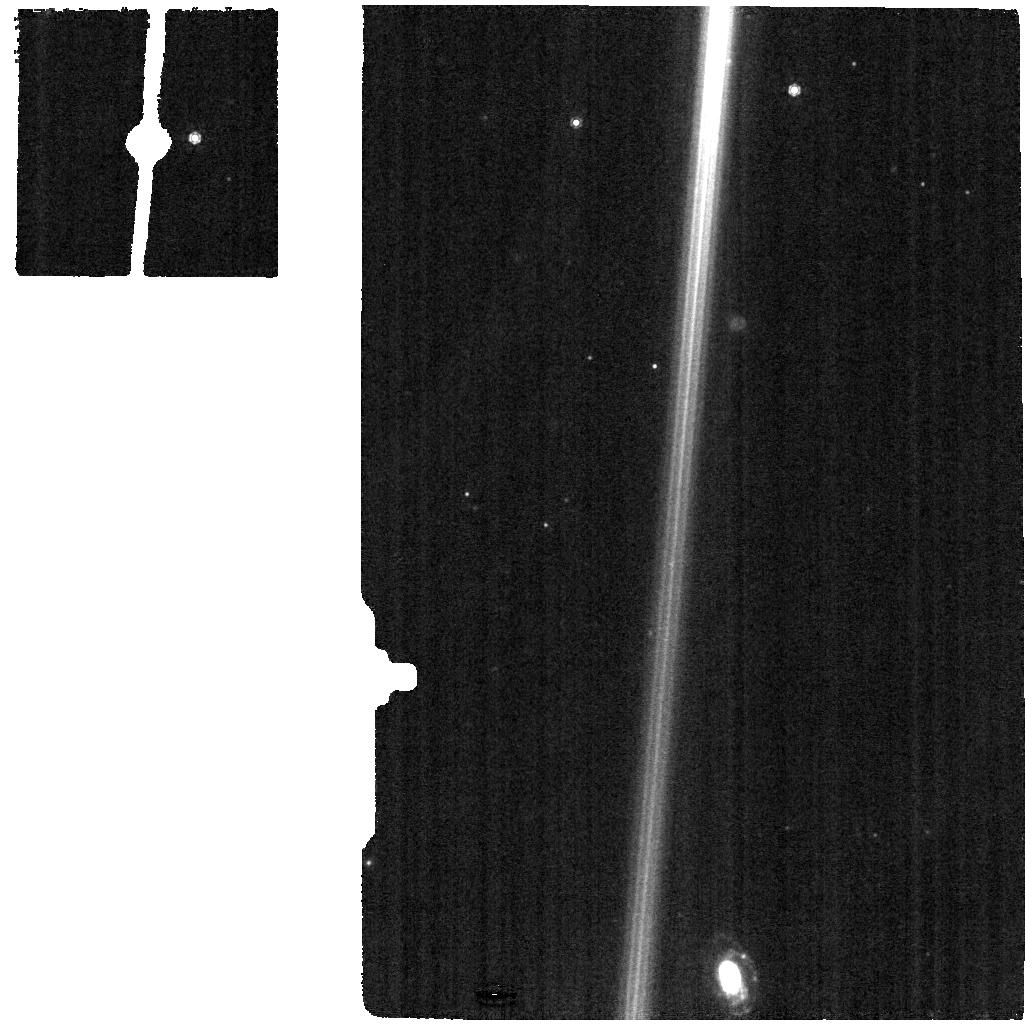
Target: HD-44179-BKG
Instrument: MIRI
Filter: F1000W
Exposure: 4 min
Observation ID: jw05749-o005_t005_miri_f1000w

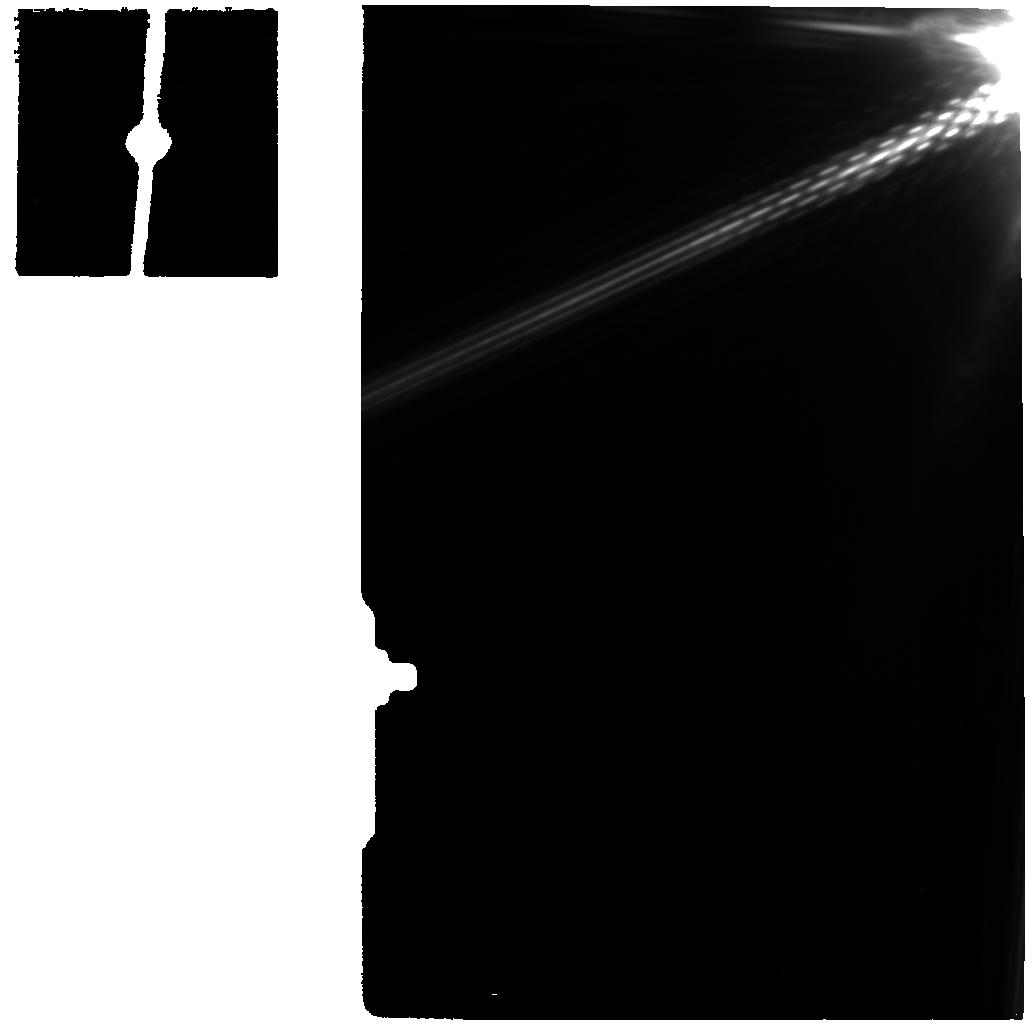
Target: HD-44179-GO1
Instrument: MIRI
Filter: F1130W
Exposure: 4 min
Observation ID: jw05749-o001_t001_miri_f1130w

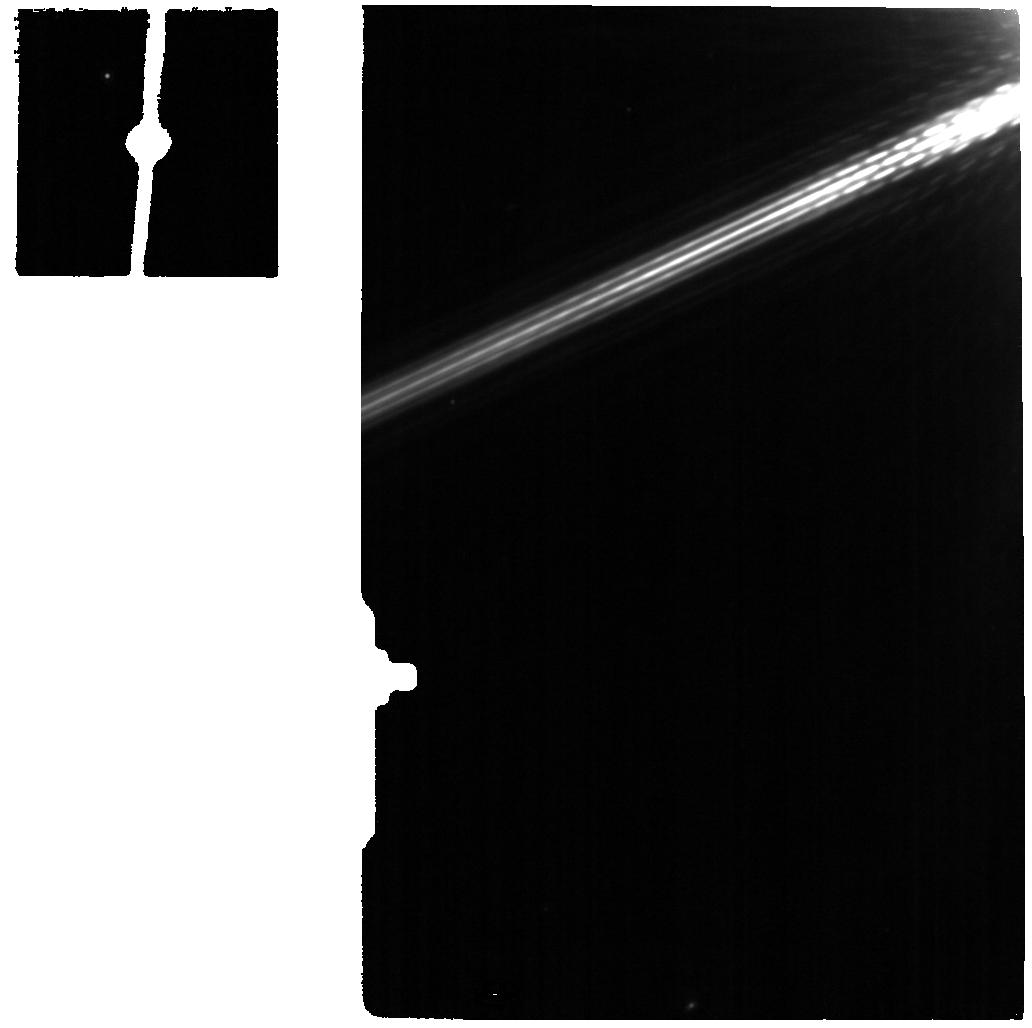
Target: HD-44179-P1
Instrument: MIRI
Filter: F1130W
Exposure: 4 min
Observation ID: jw05749-o002_t002_miri_f1130w

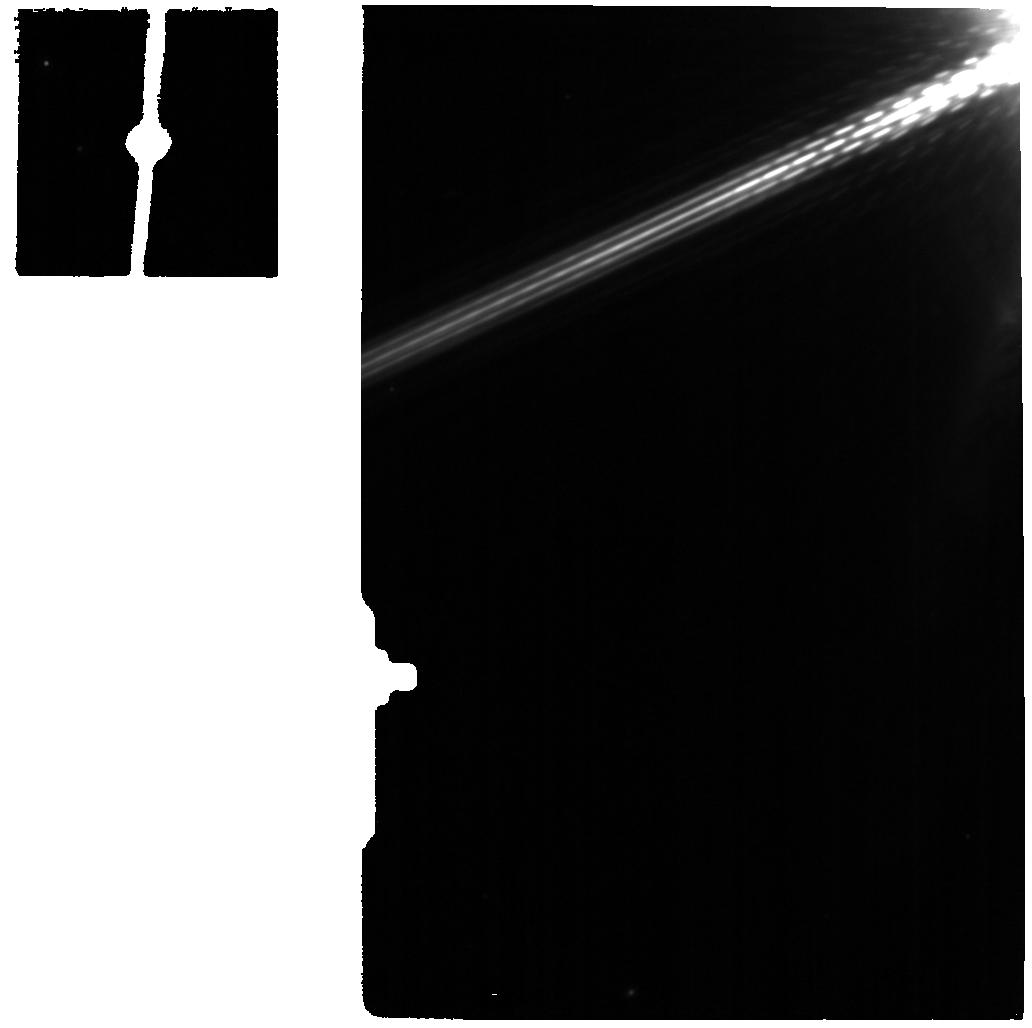
Target: HD-44179-P3
Instrument: MIRI
Filter: F1130W
Exposure: 4 min
Observation ID: jw05749-o004_t004_miri_f1130w

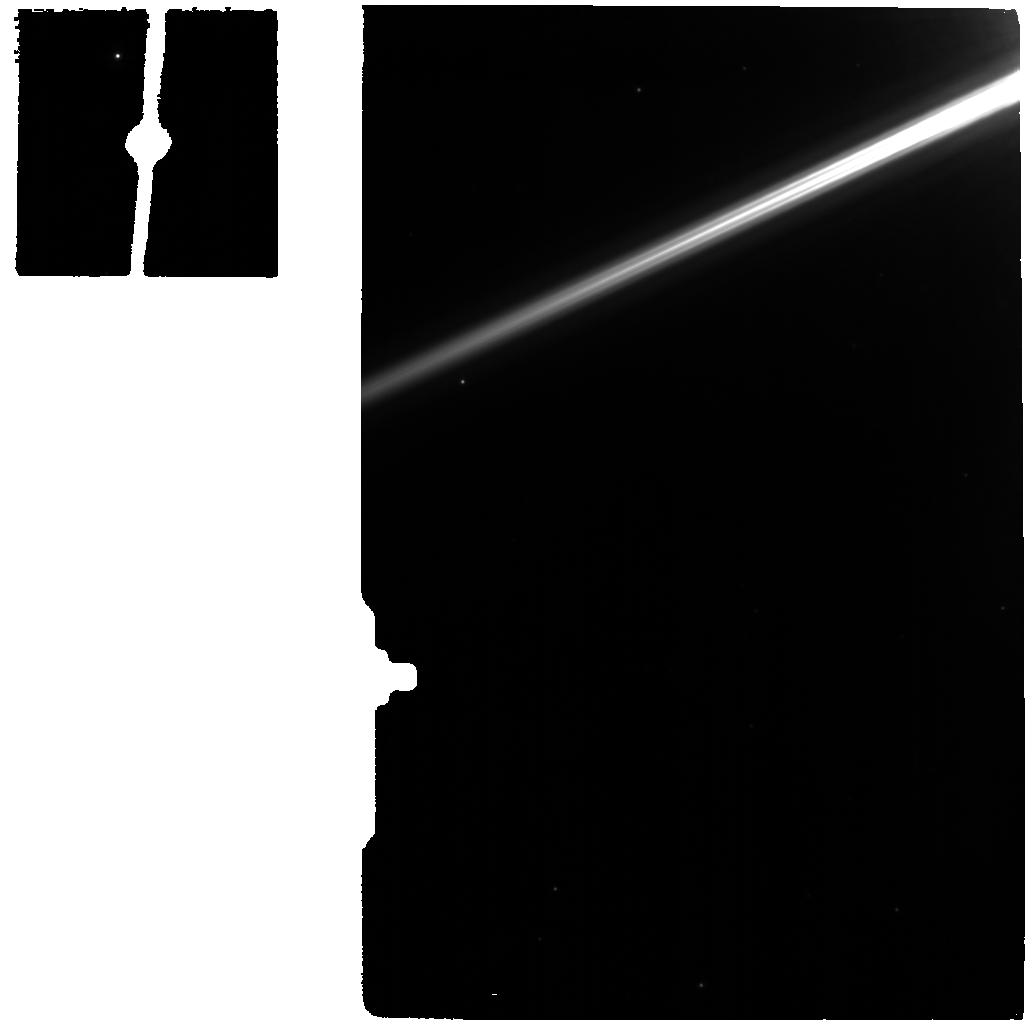
Target: HD-44179-P2
Instrument: MIRI
Filter: F770W
Exposure: 4 min
Observation ID: jw05749-o003_t003_miri_f770w

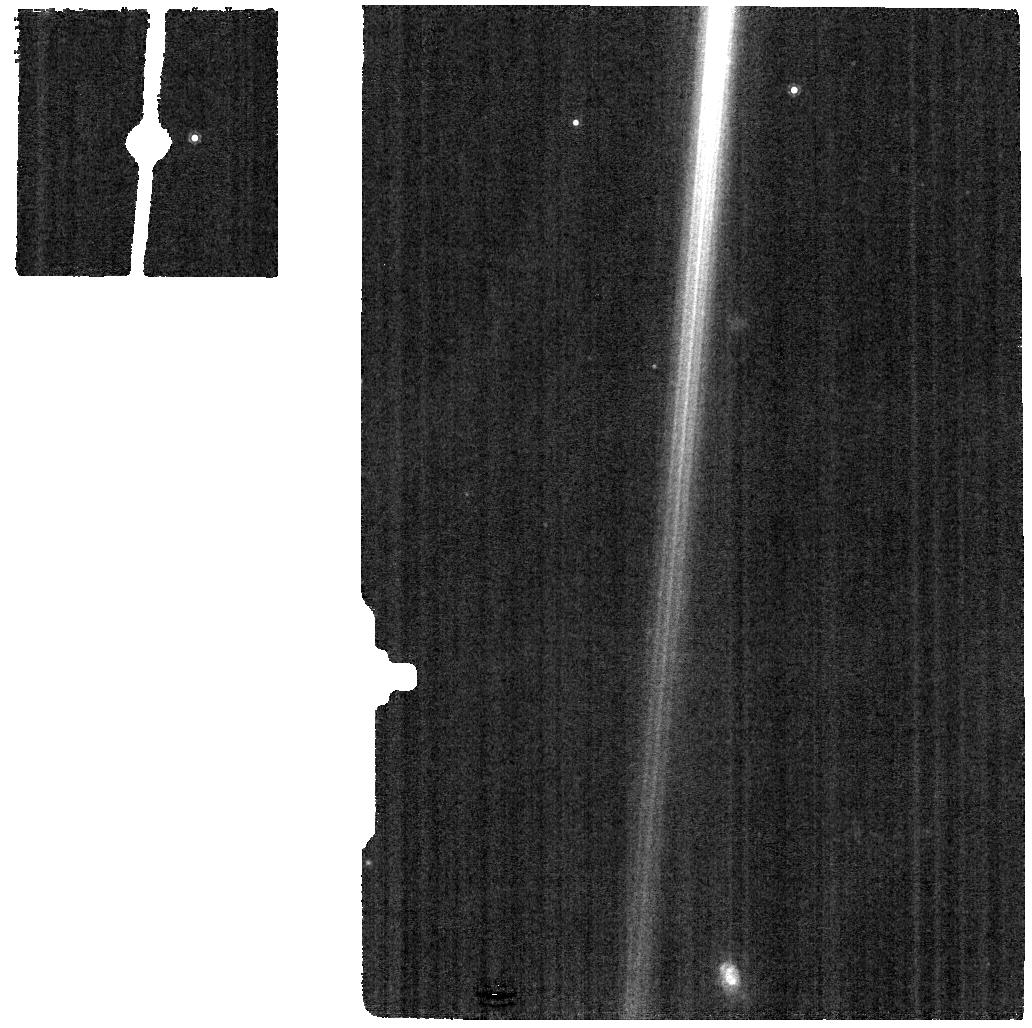
Target: HD-44179-BKG
Instrument: MIRI
Filter: F1130W
Exposure: 4 min
Observation ID: jw05749-o005_t005_miri_f1130w

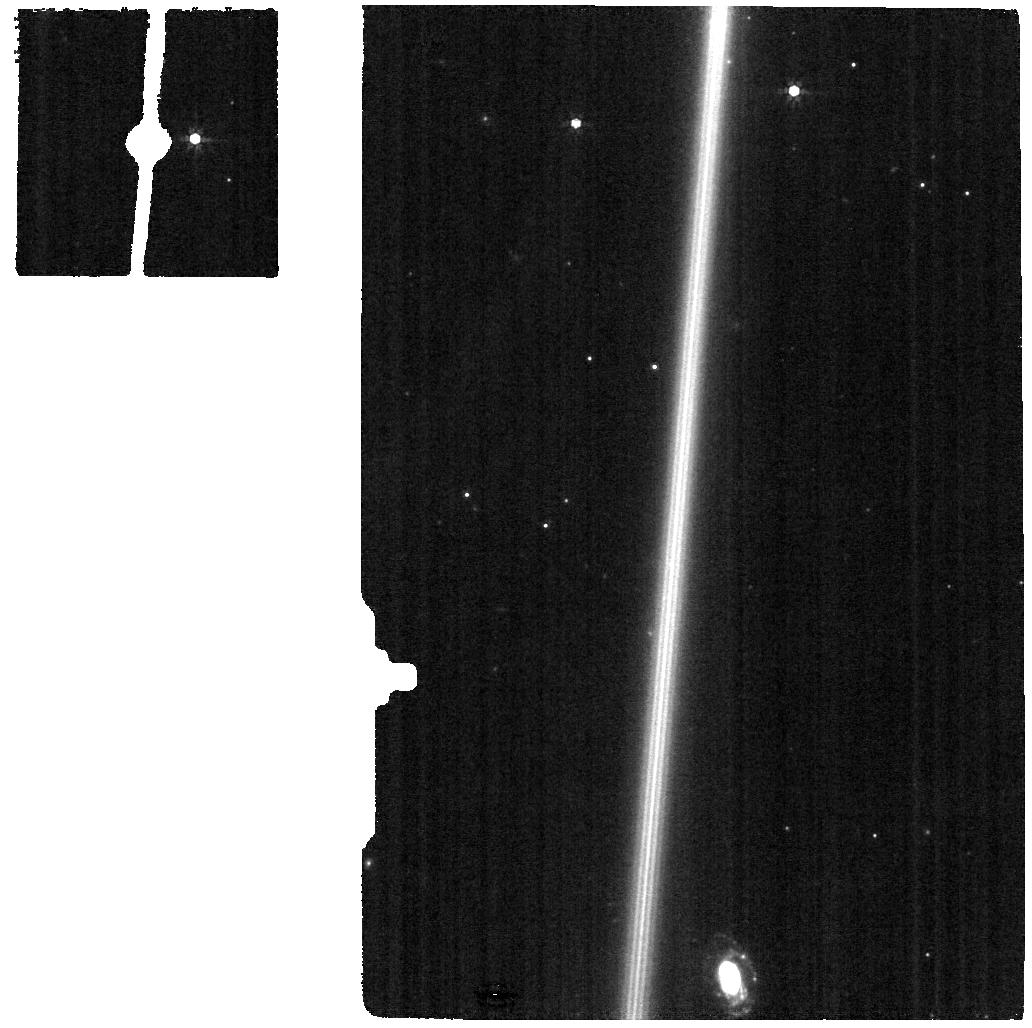
Target: HD-44179-BKG
Instrument: MIRI
Filter: F770W
Exposure: 4 min
Observation ID: jw05749-o005_t005_miri_f770w

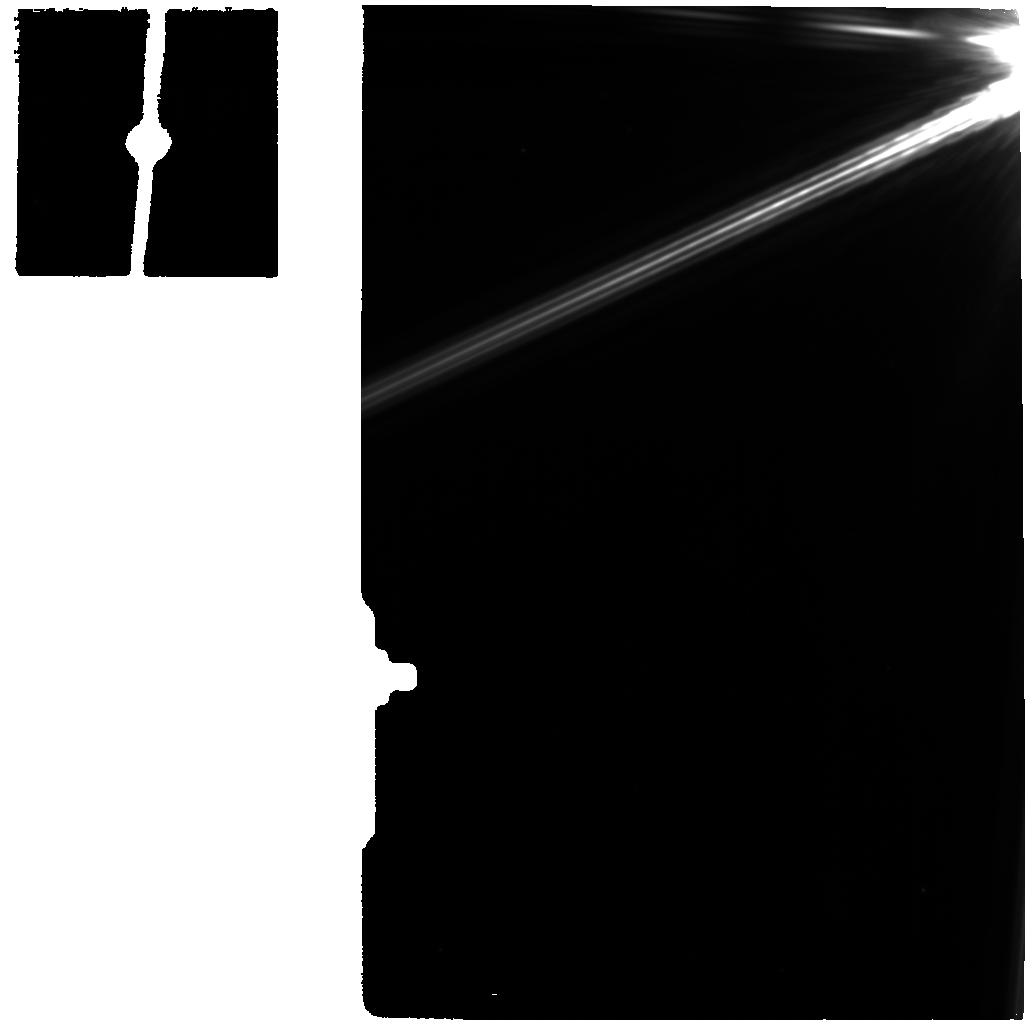
Target: HD-44179-GO1
Instrument: MIRI
Filter: F1000W
Exposure: 4 min
Observation ID: jw05749-o001_t001_miri_f1000w

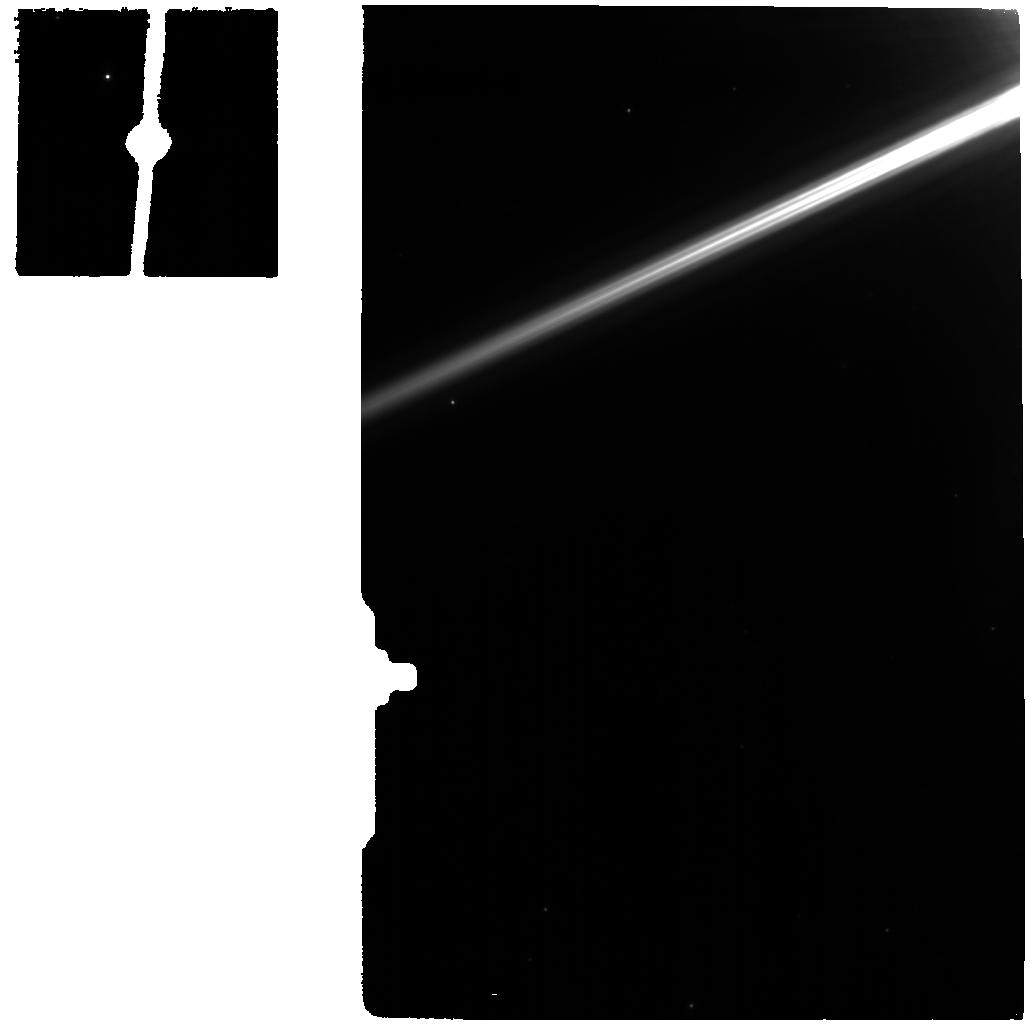
Target: HD-44179-P1
Instrument: MIRI
Filter: F770W
Exposure: 4 min
Observation ID: jw05749-o002_t002_miri_f770w

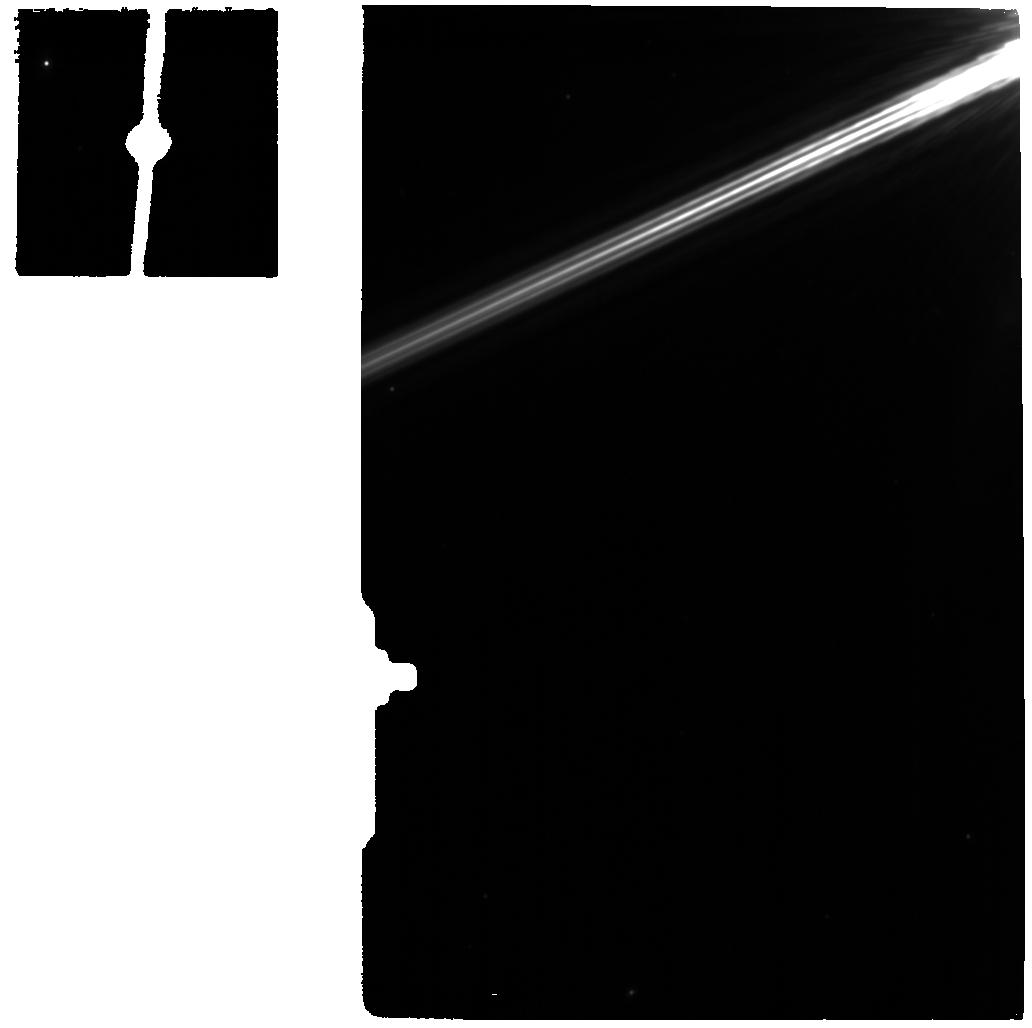
Target: HD-44179-P3
Instrument: MIRI
Filter: F1000W
Exposure: 4 min
Observation ID: jw05749-o004_t004_miri_f1000w

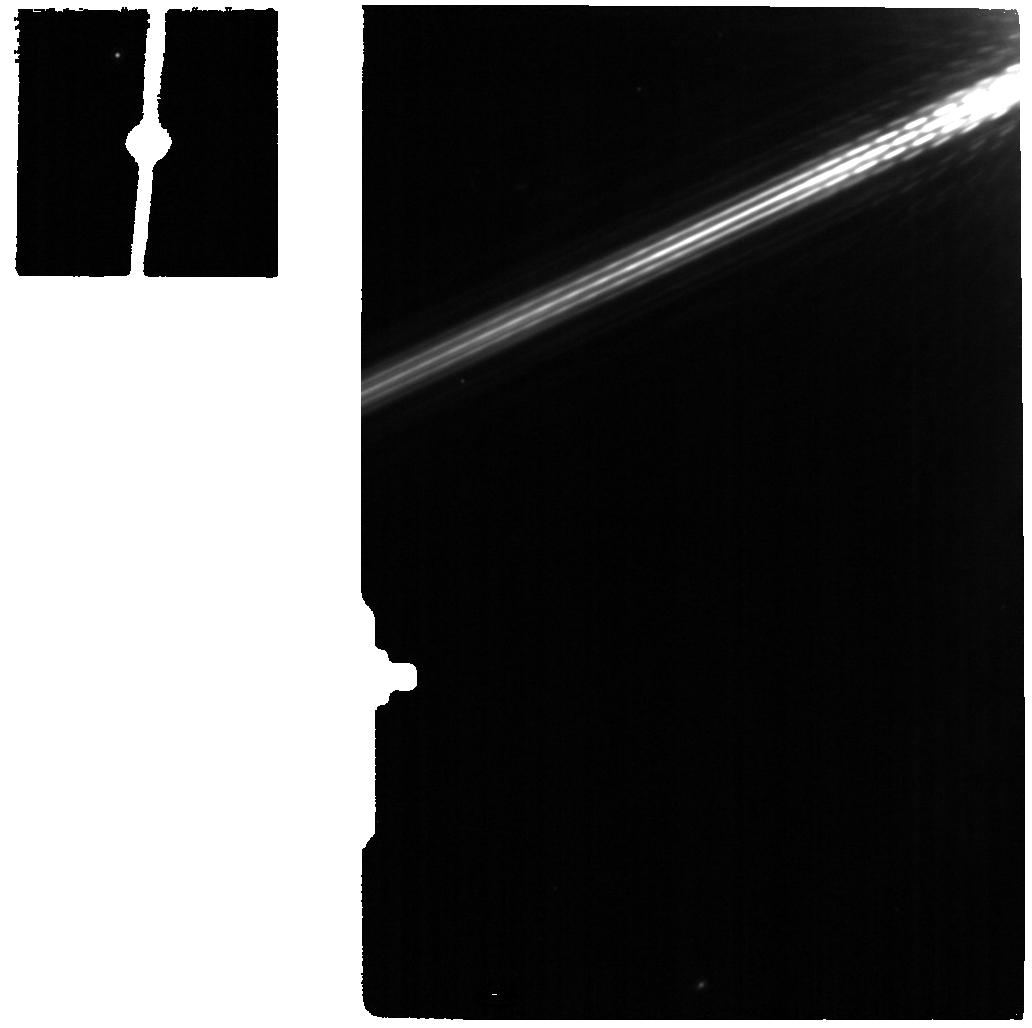
Target: HD-44179-P2
Instrument: MIRI
Filter: F1130W
Exposure: 4 min
Observation ID: jw05749-o003_t003_miri_f1130w

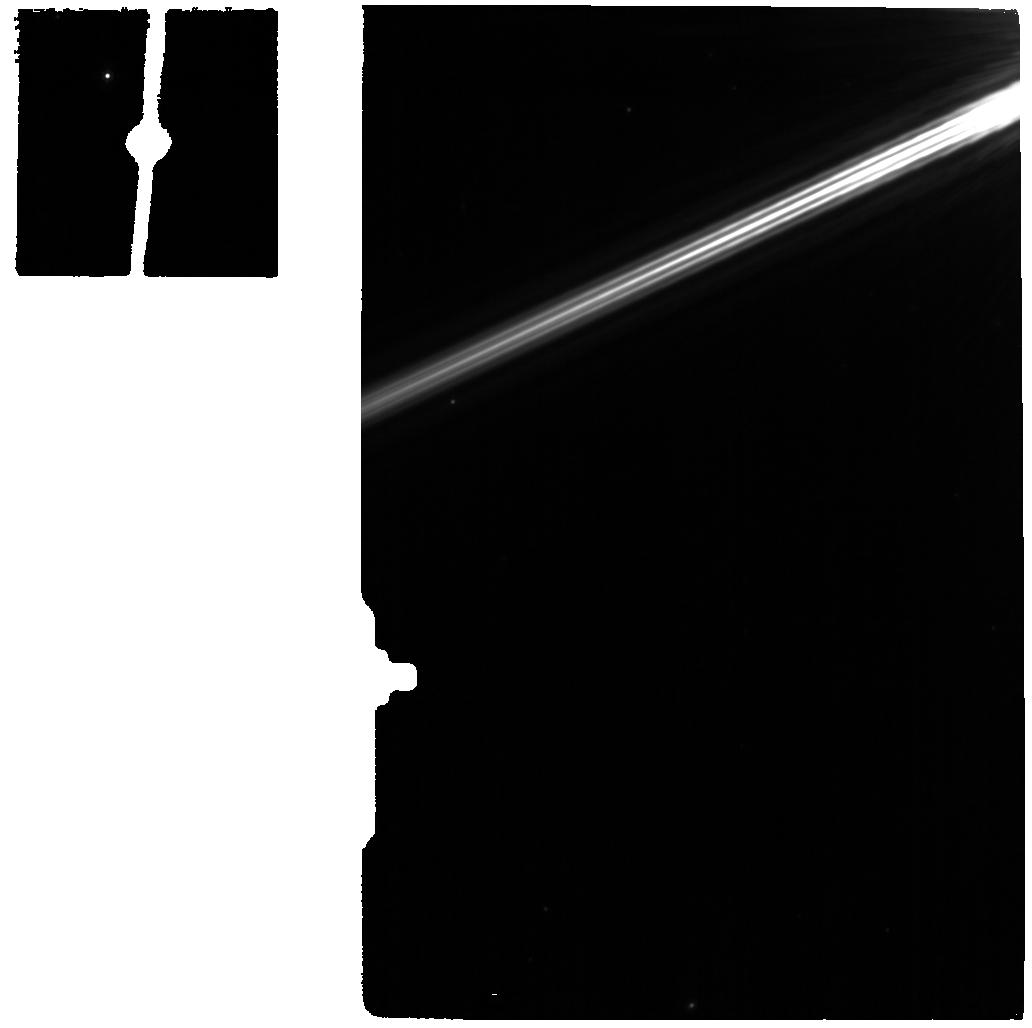
Target: HD-44179-P1
Instrument: MIRI
Filter: F1000W
Exposure: 4 min
Observation ID: jw05749-o002_t002_miri_f1000w

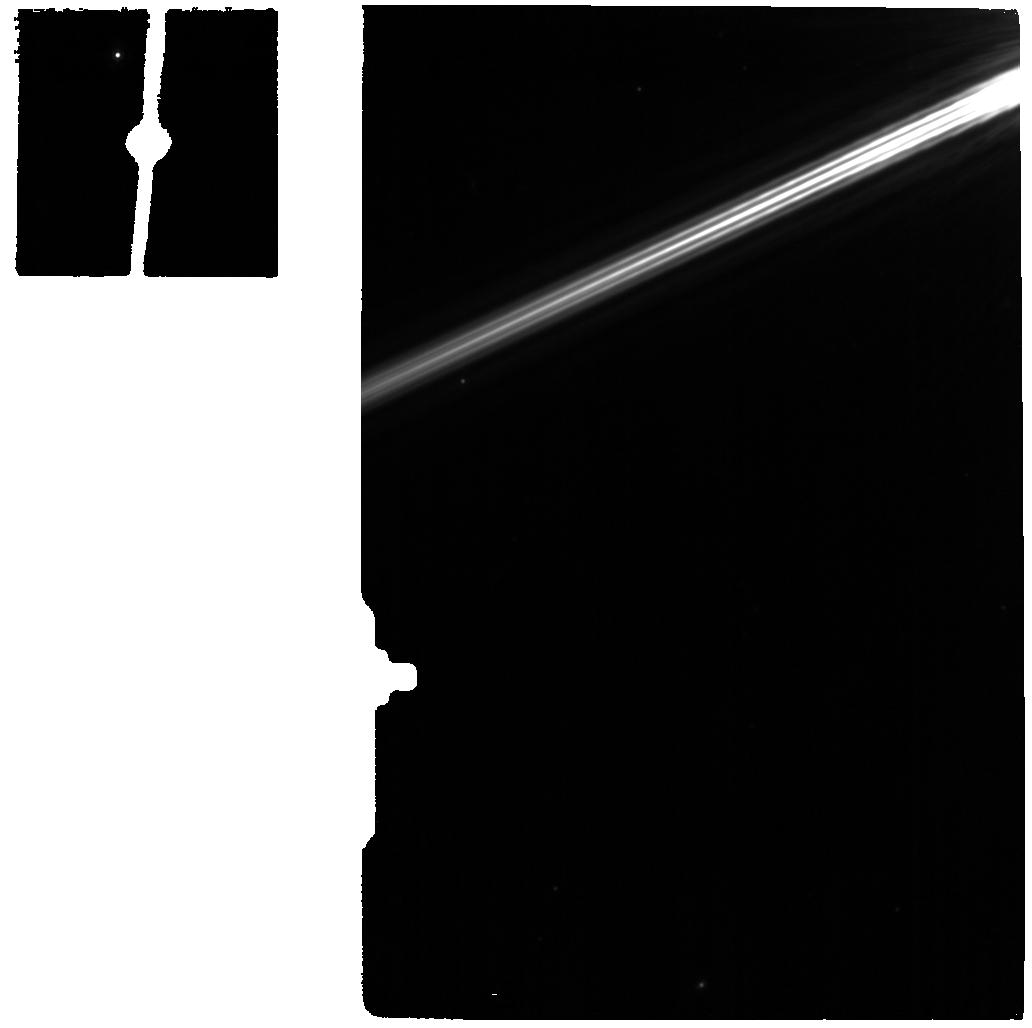
Target: HD-44179-P2
Instrument: MIRI
Filter: F1000W
Exposure: 4 min
Observation ID: jw05749-o003_t003_miri_f1000w

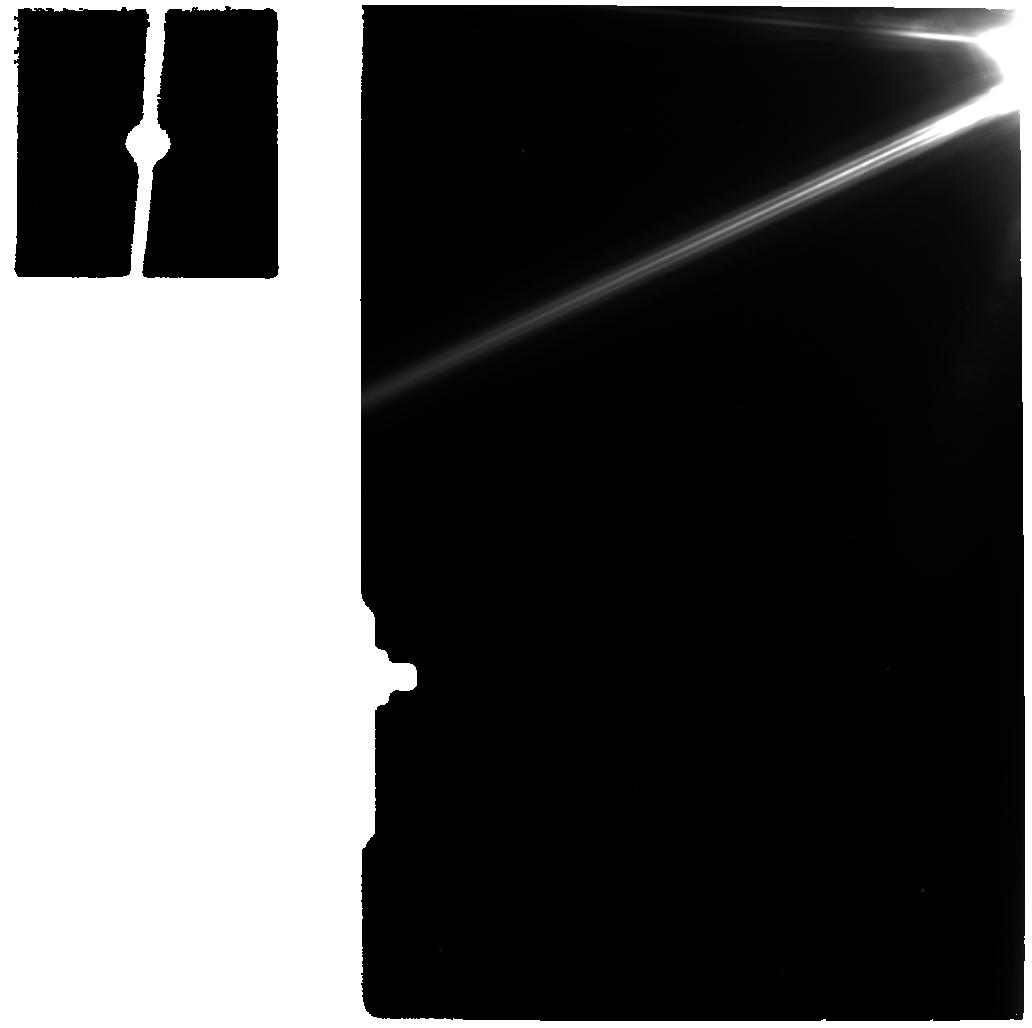
Target: HD-44179-GO1
Instrument: MIRI
Filter: F770W
Exposure: 4 min
Observation ID: jw05749-o001_t001_miri_f770w

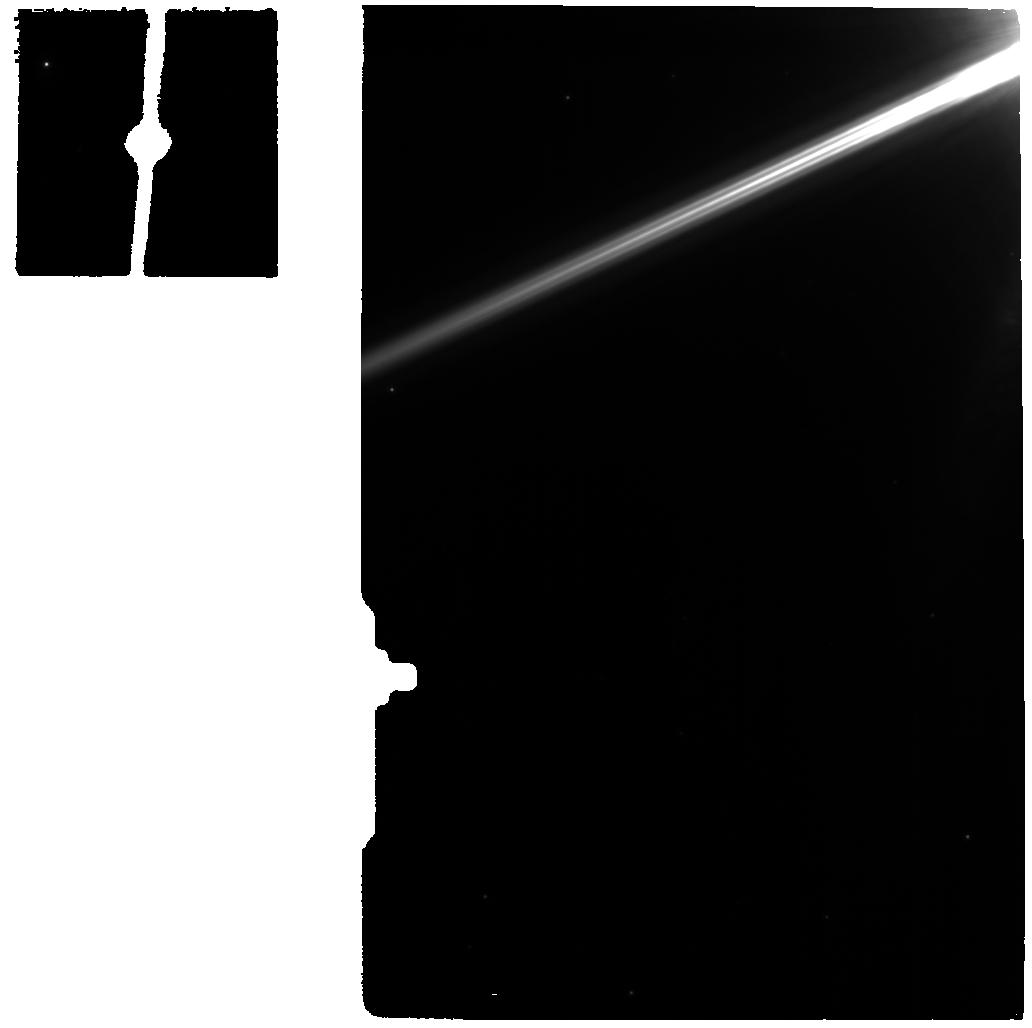
Target: HD-44179-P3
Instrument: MIRI
Filter: F770W
Exposure: 4 min
Observation ID: jw05749-o004_t004_miri_f770w

The Red Rectangle: a space laboratory for the formation and evolution of interstellar carbon material (PI: Candian, Alessandra)

Astrophysical dust grains and molecules are fundamental components of the Universe. Their interactions with gases, photons, sub-atomic particles, and cosmic rays drive the evolution of the interstellar medium from the first generations of stars to star/planet formation. Large carbon molecules and dust particles exhibit numerous and omnipresent spectral signatures imprinted on astronomical spectra from the UV to the IR: 1) the very strong 2175 angstrom absorption band in the interstellar extinction curve; 2) the blue luminescence - optical emission peaking at 380 nm; 3) the diffuse interstellar bands - hundreds of unassigned optical and near-IR diffuse Galactic and extragalactic interstellar absorption bands; 4) the extended red emission - broad optical emission between 500-1000 nm widespread through the Galaxy; 5) the aromatic infrared band emission dominating the IR spectra of star-forming regions, ISM, and galaxies. A key difficulty in figuring out how these phenomena and their carriers are related is that it has not been possible to study these phenomena at the same time in the same object - until now. We propose to use the incredible spatial and spectral resolution of JWST to obtain MIRI-MRS spectra across the Red Rectangle, a unique nebula surrounding an evolved star, that exhibits all these signatures of carbonaceous dust at the same time. These spectra will, for the first time, connect these important interstellar carbonaceous materials in a well characterised environment, reveal their IR spectroscopic fingerprints, bring us closer to deciphering dust formation and photo-processing and to identifying new species of the interstellar carbon inventory.